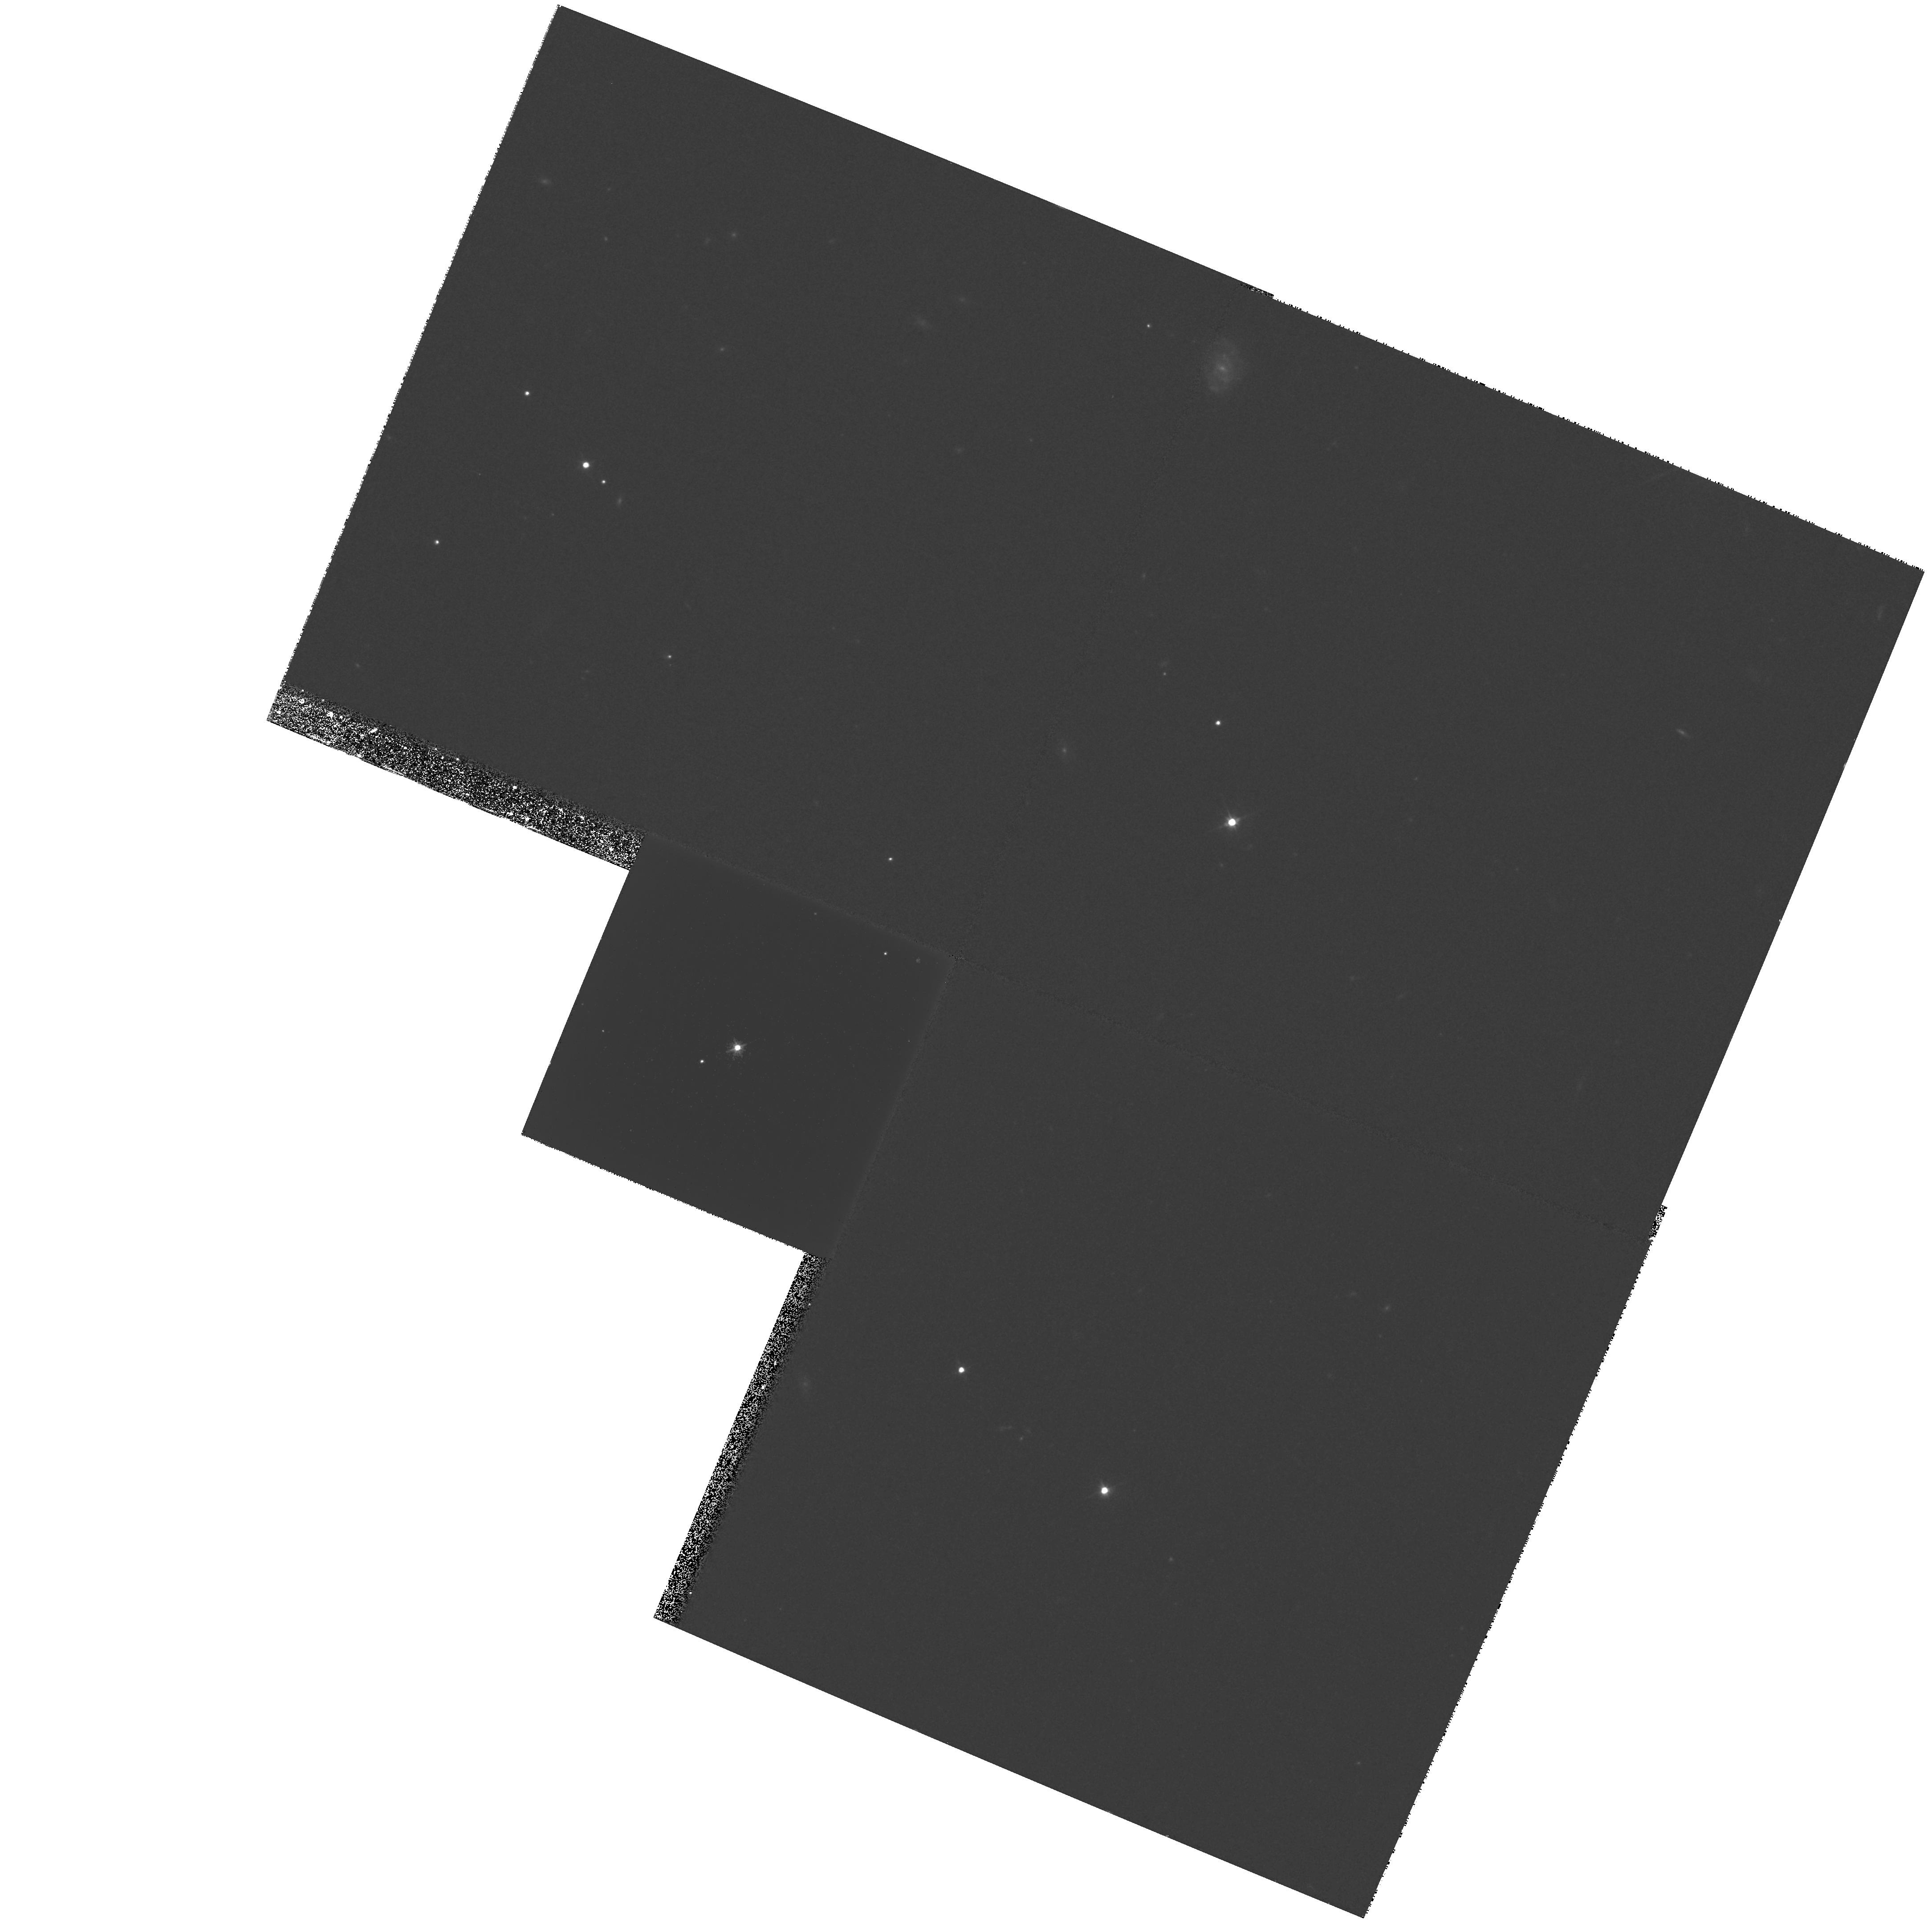
Target: Q1148+0055-A. Instrument: WFPC2/PC. Filter: F555W. Exposure: 27 min. Observation ID: hst_6790_02_wfpc2_pc_f555w_u55902

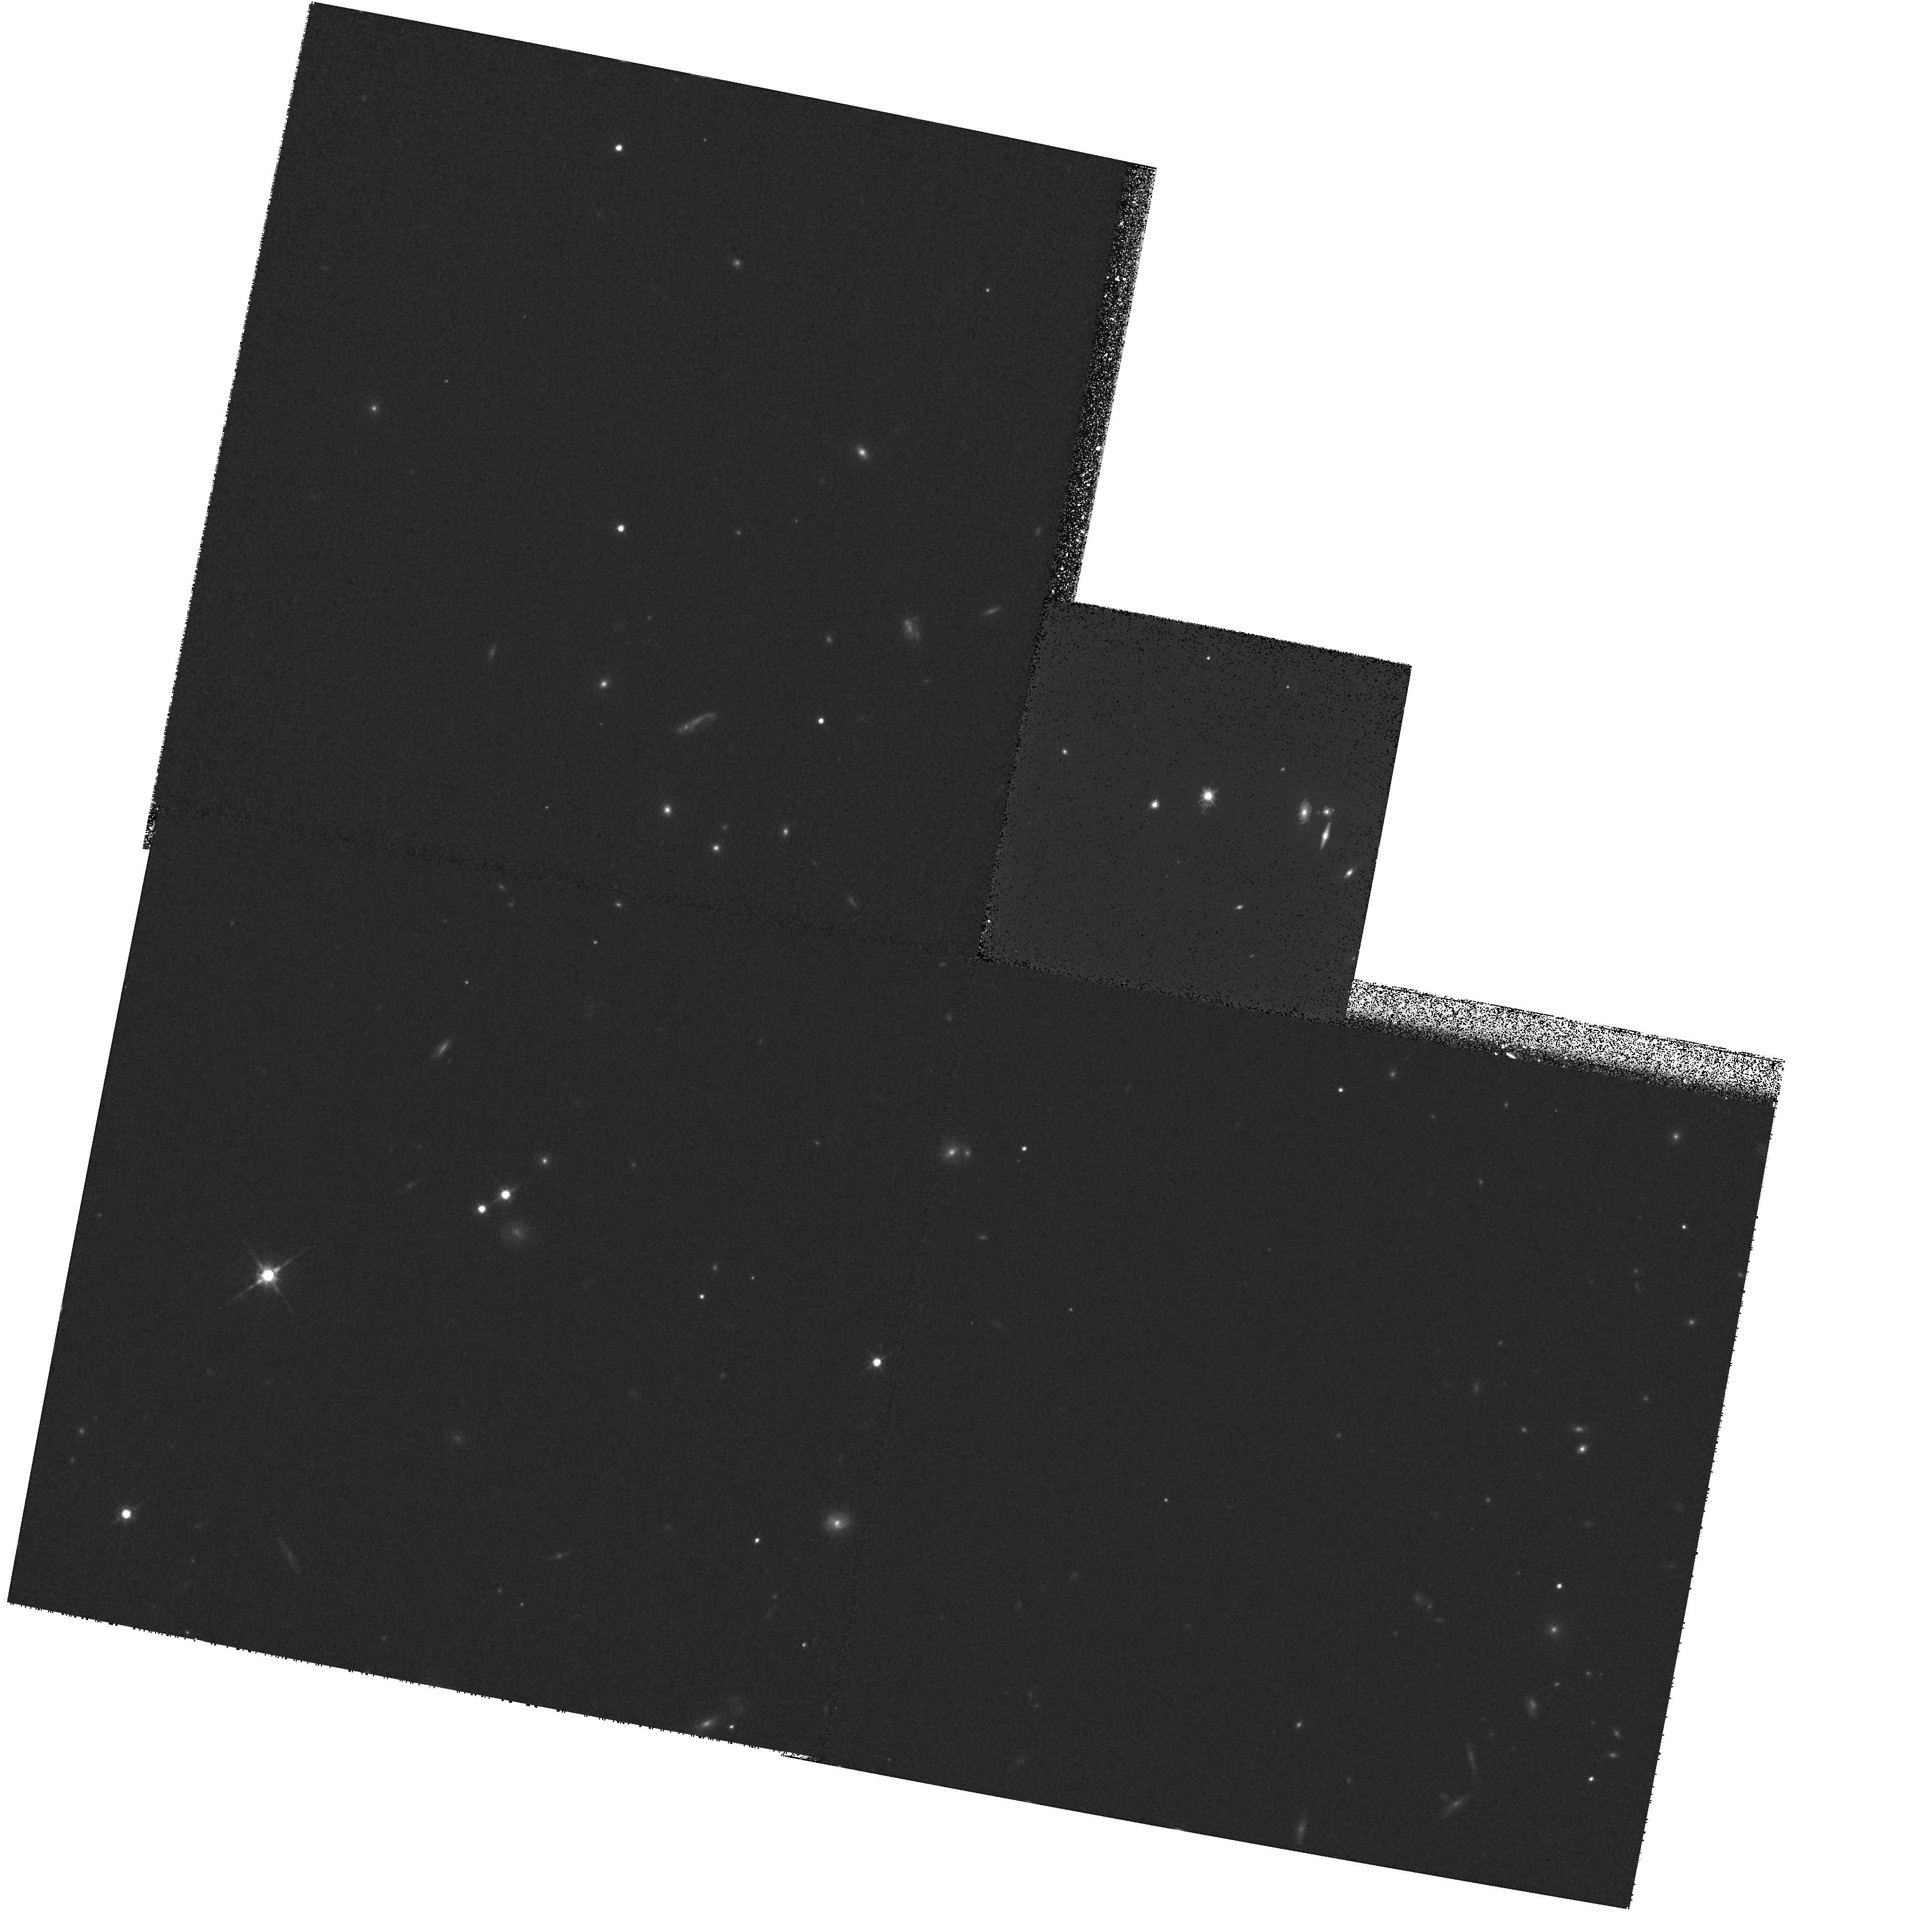
Target: Q1548+114-B. Instrument: WFPC2/PC. Filter: F814W. Exposure: 27 min. Observation ID: hst_6790_03_wfpc2_pc_f814w_u55903

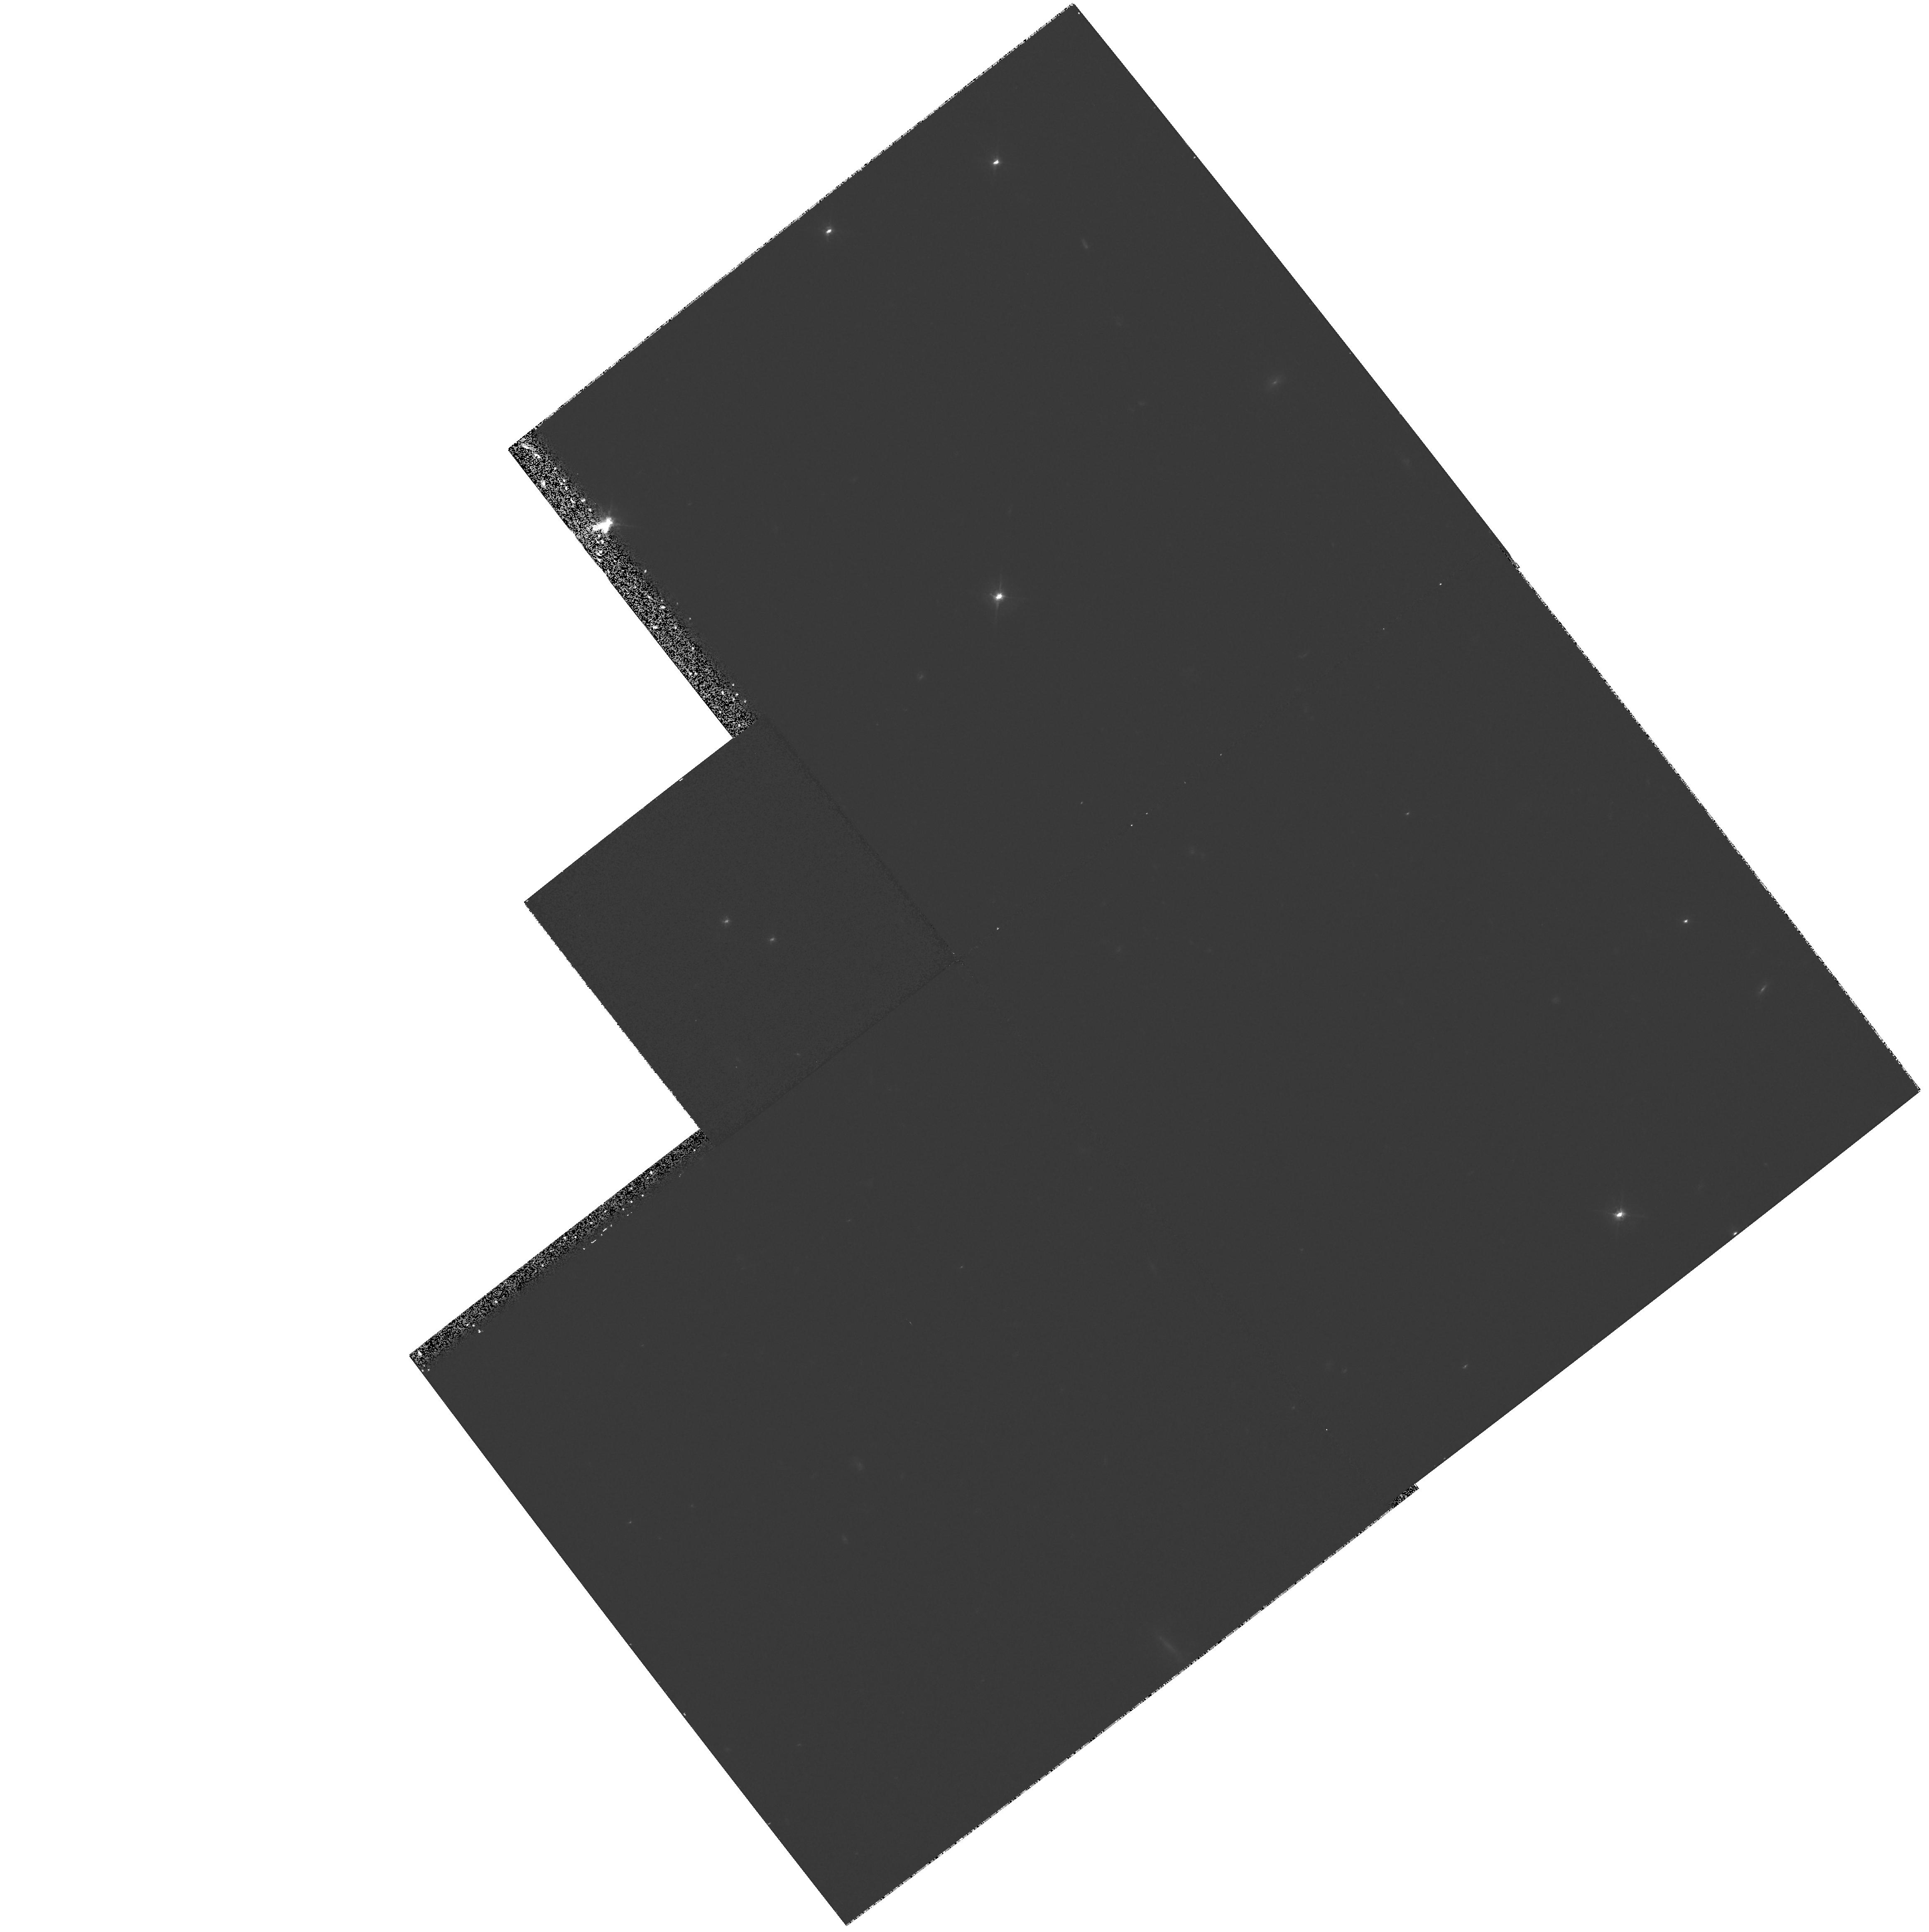
Target: QSO-2132-4537-B. Instrument: WFPC2/PC. Filter: F555W. Exposure: 35 min. Observation ID: hst_6790_04_wfpc2_pc_f555w_u55904

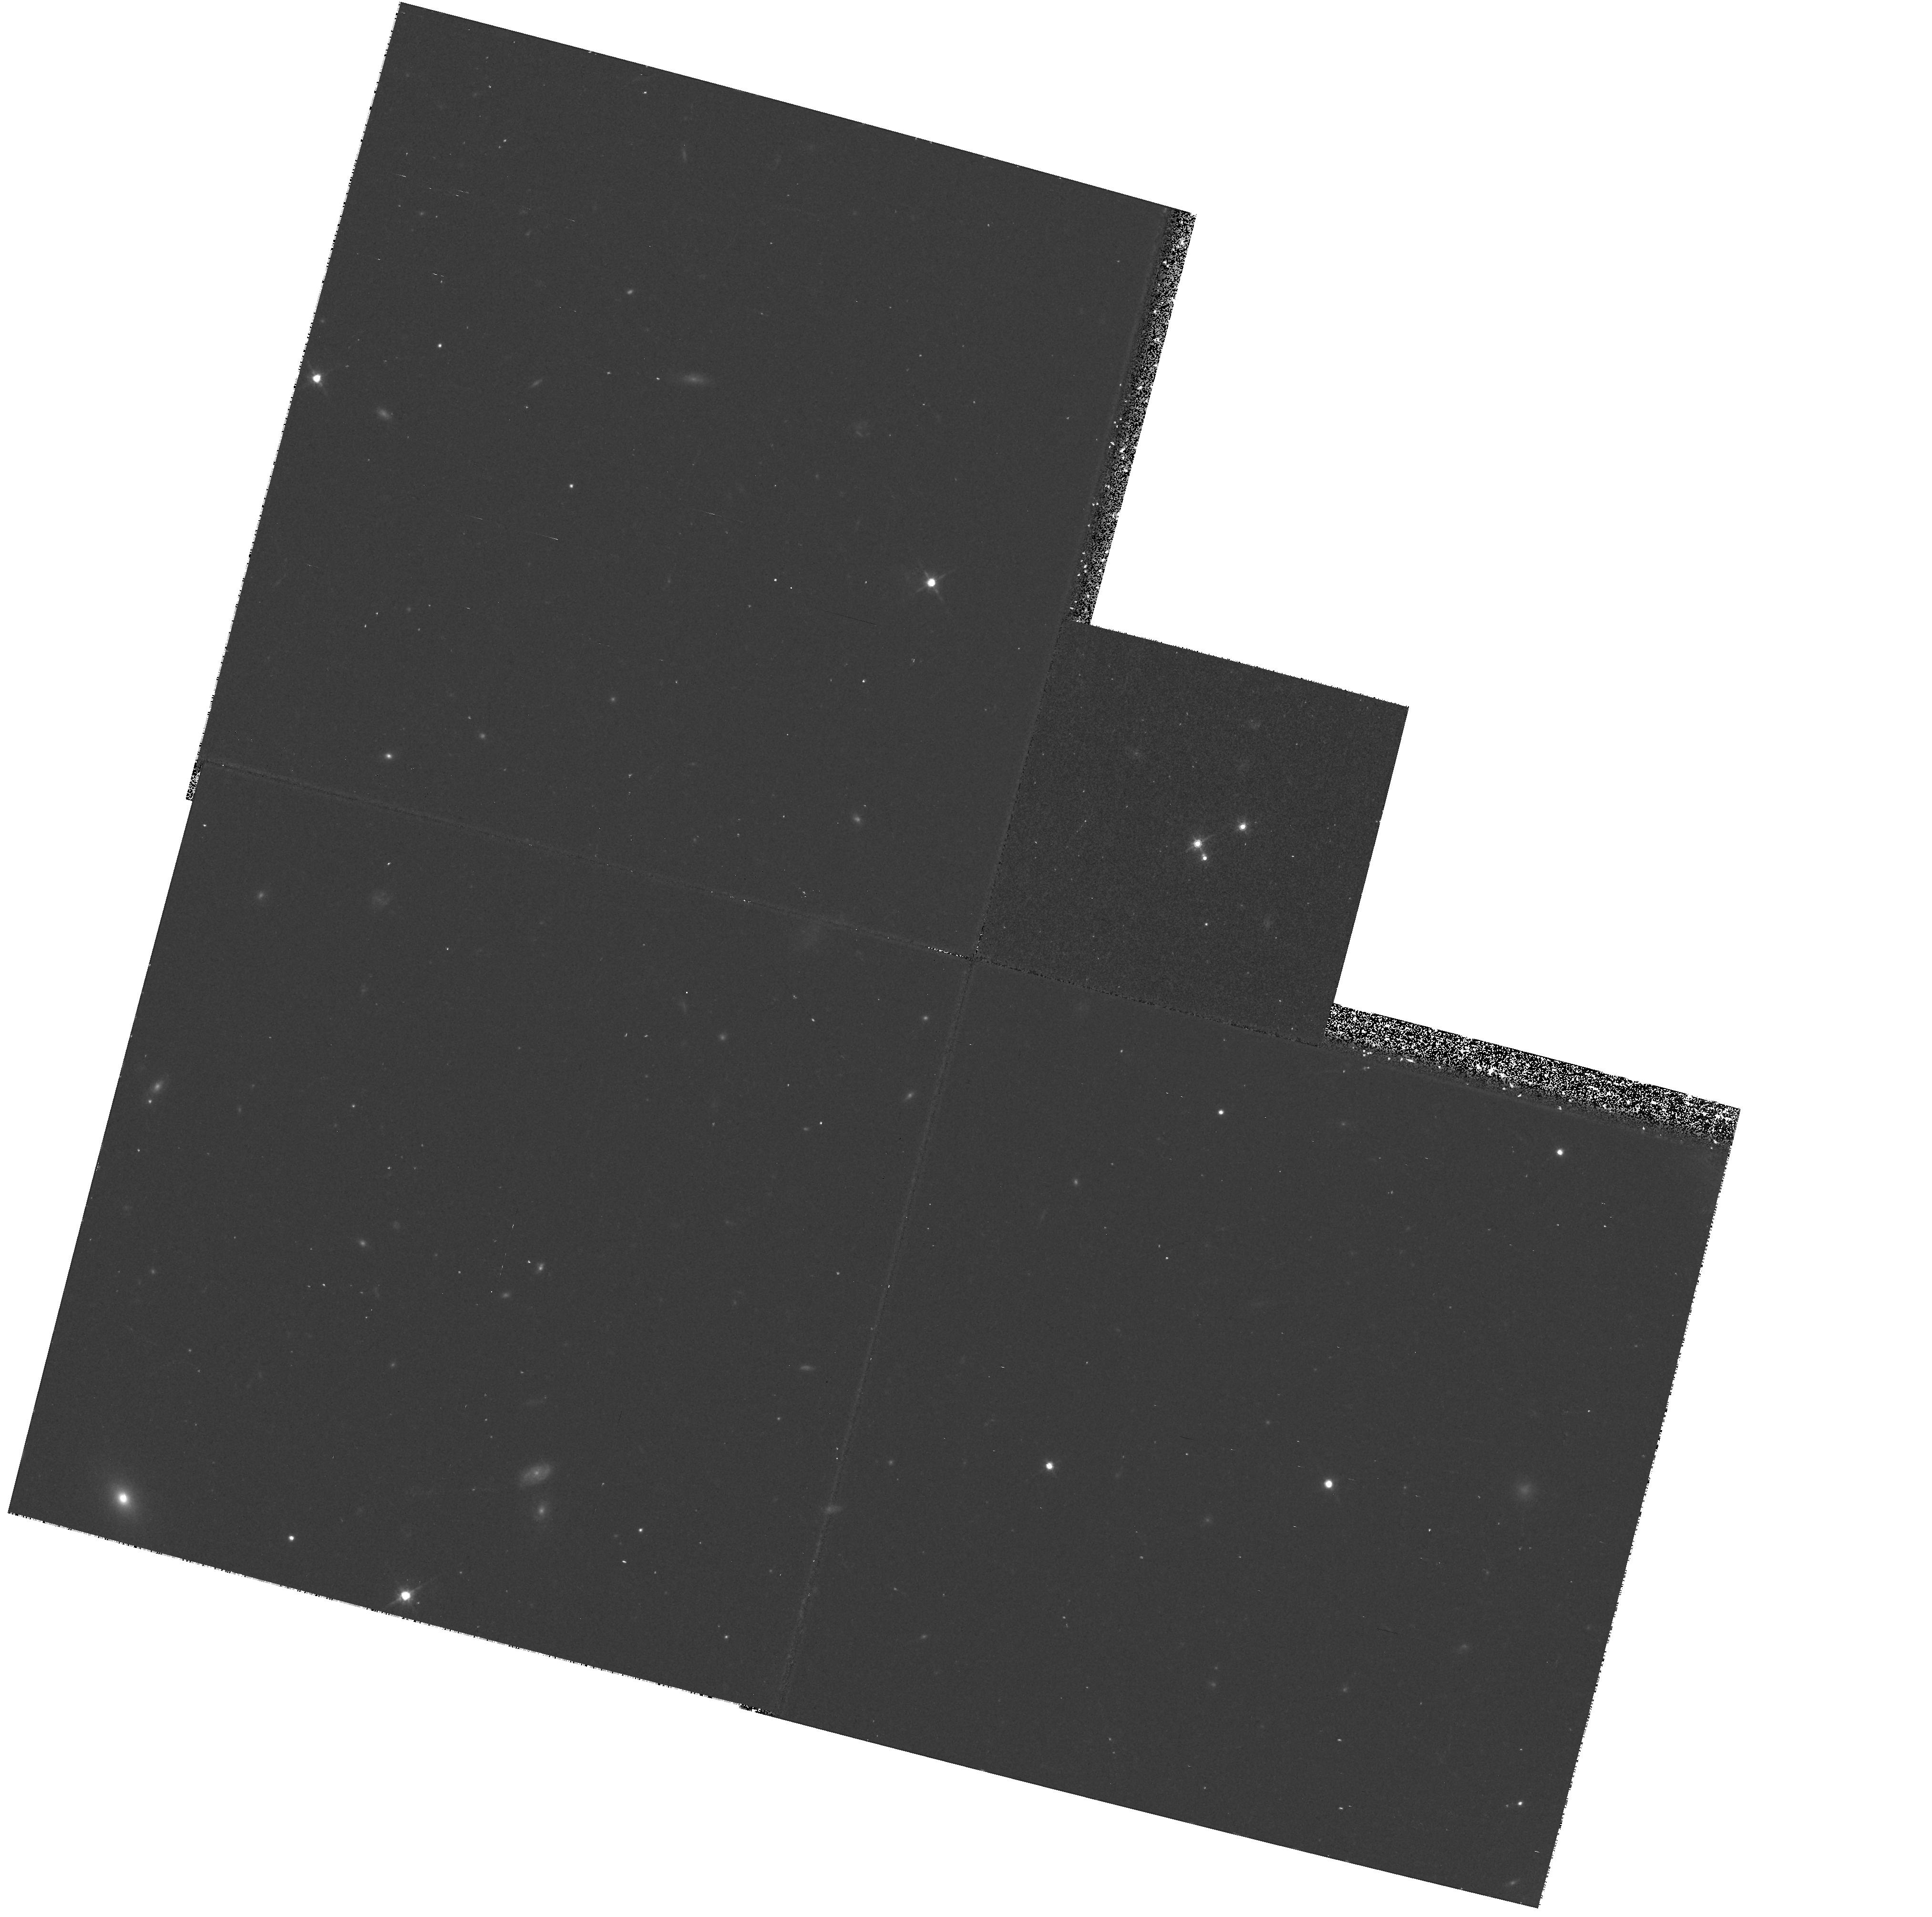
Target: Q1009-0252-A. Instrument: WFPC2/PC. Filter: F814W. Exposure: 43 min. Observation ID: hst_6790_01_wfpc2_pc_f814w_u55901

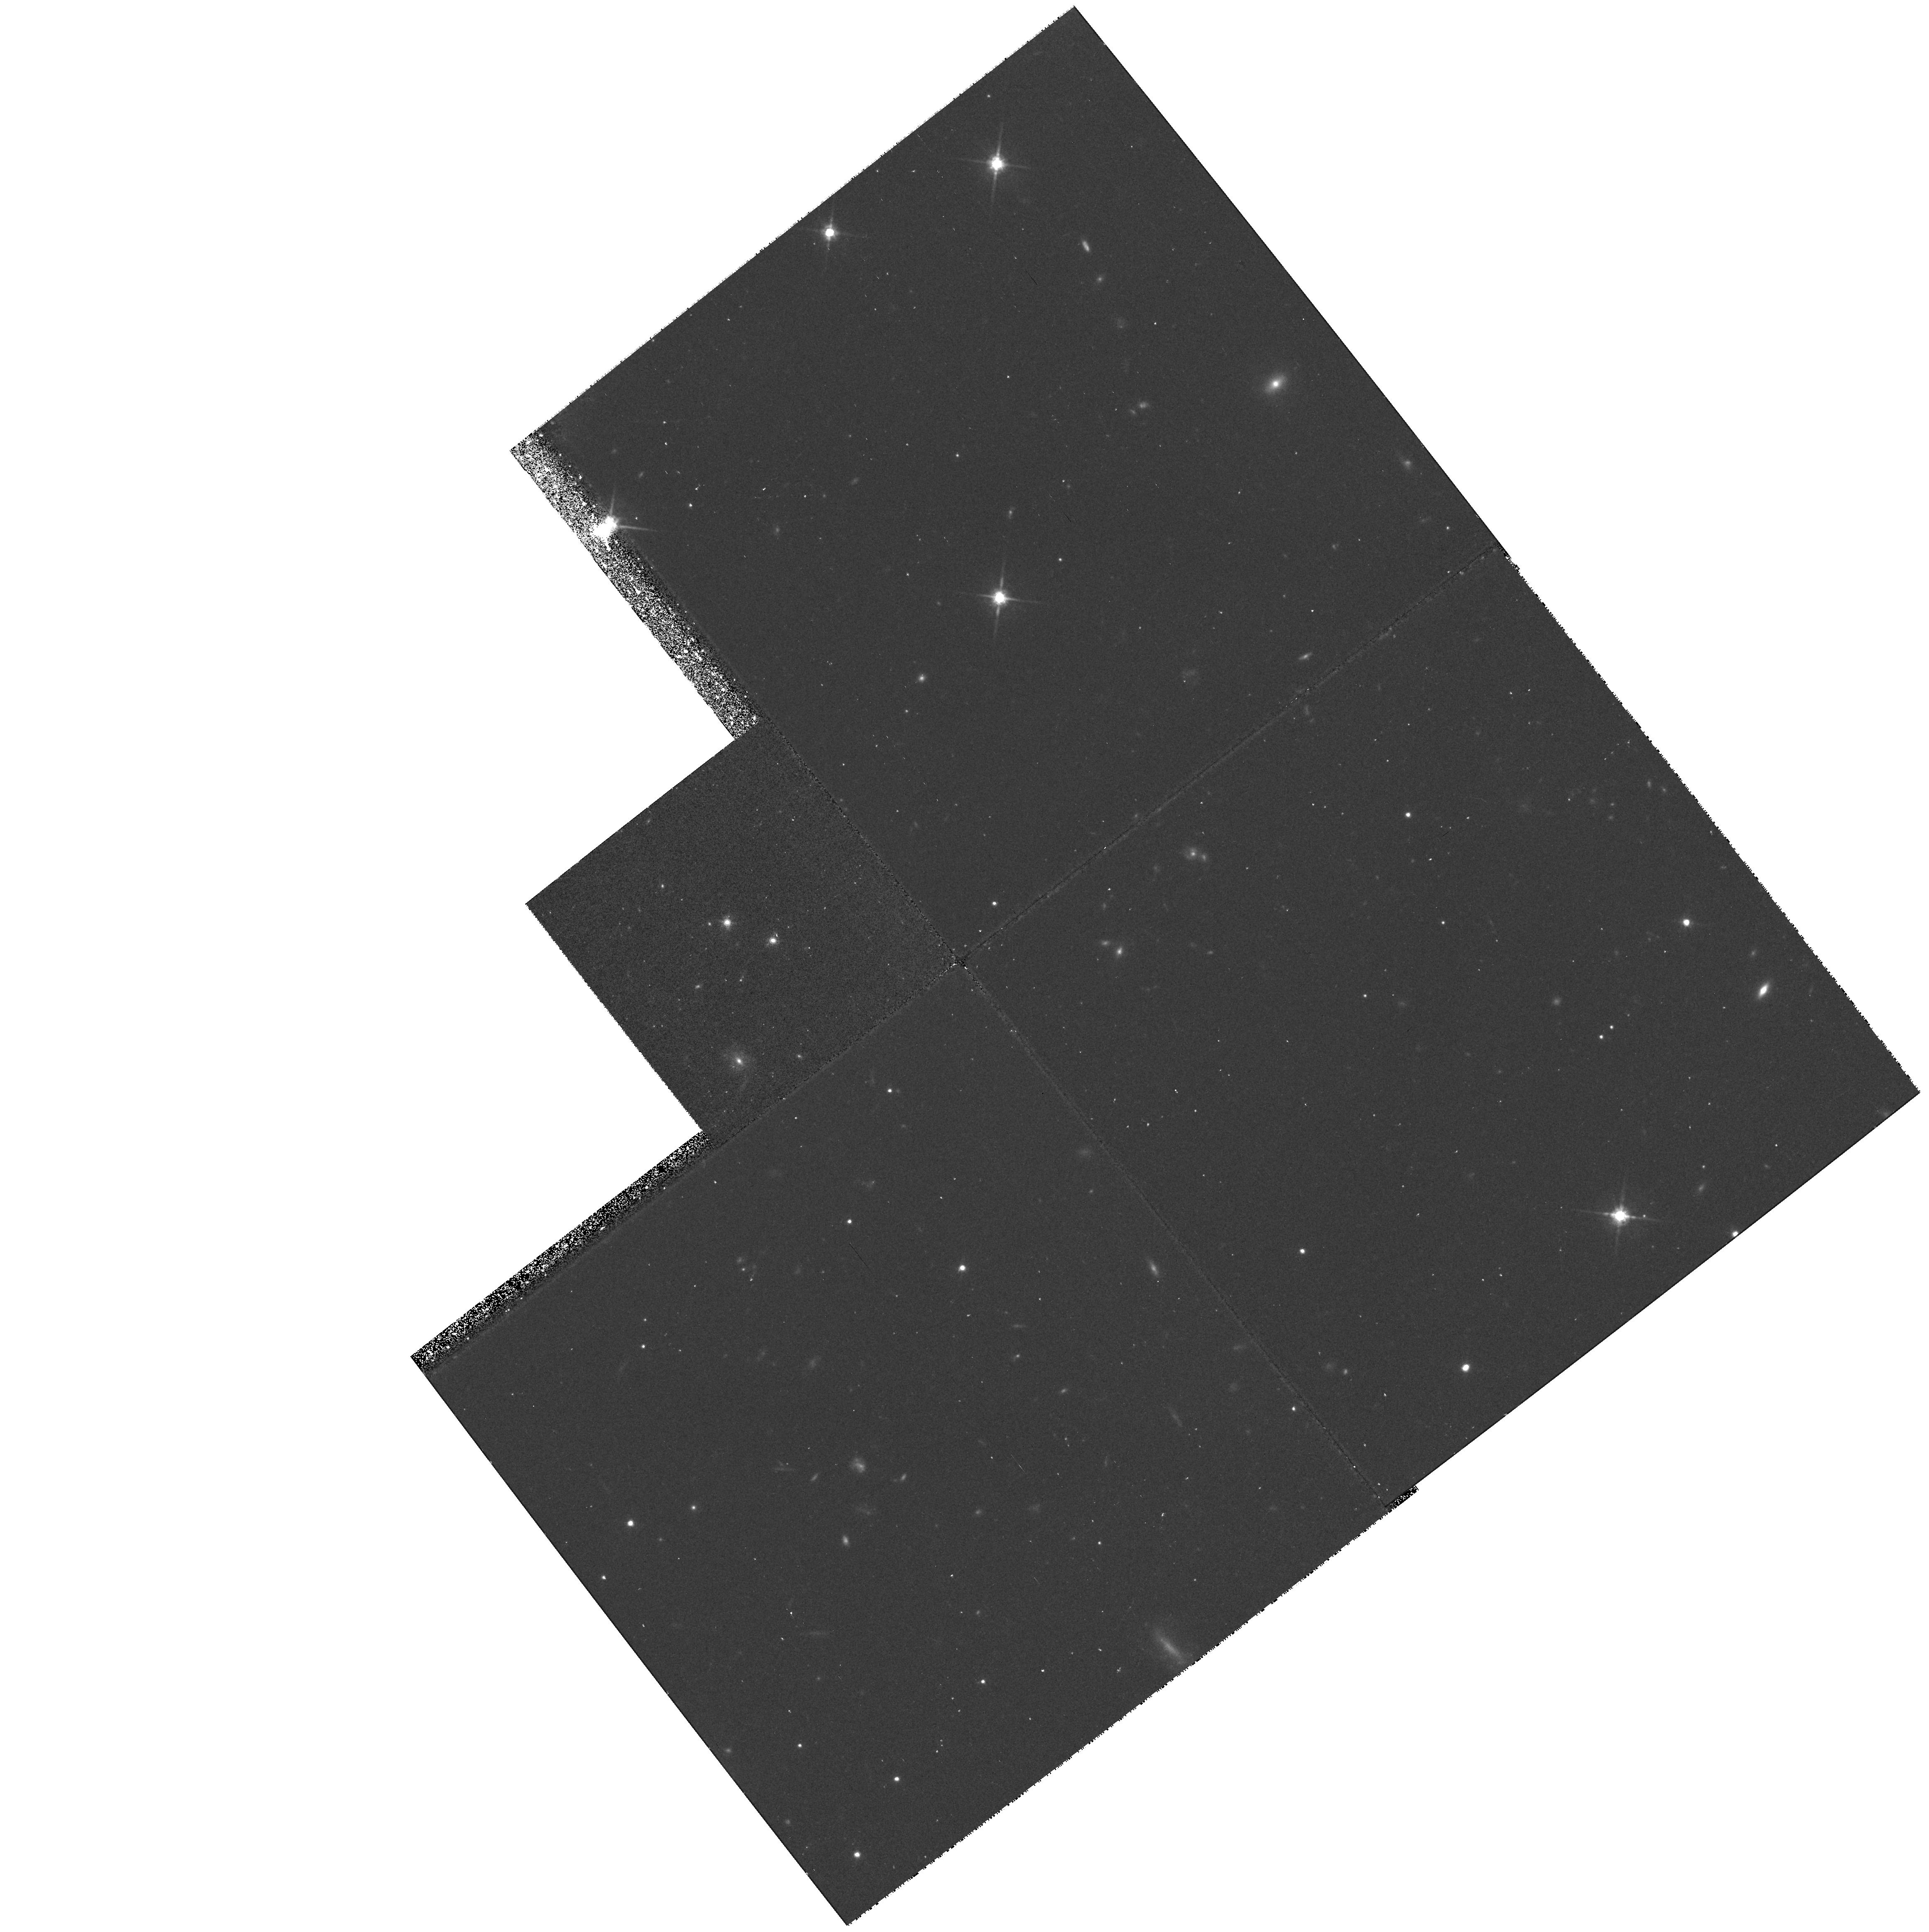
Target: QSO-2132-4537-B. Instrument: WFPC2/PC. Filter: F814W. Exposure: 43 min. Observation ID: hst_6790_04_wfpc2_pc_f814w_u55904

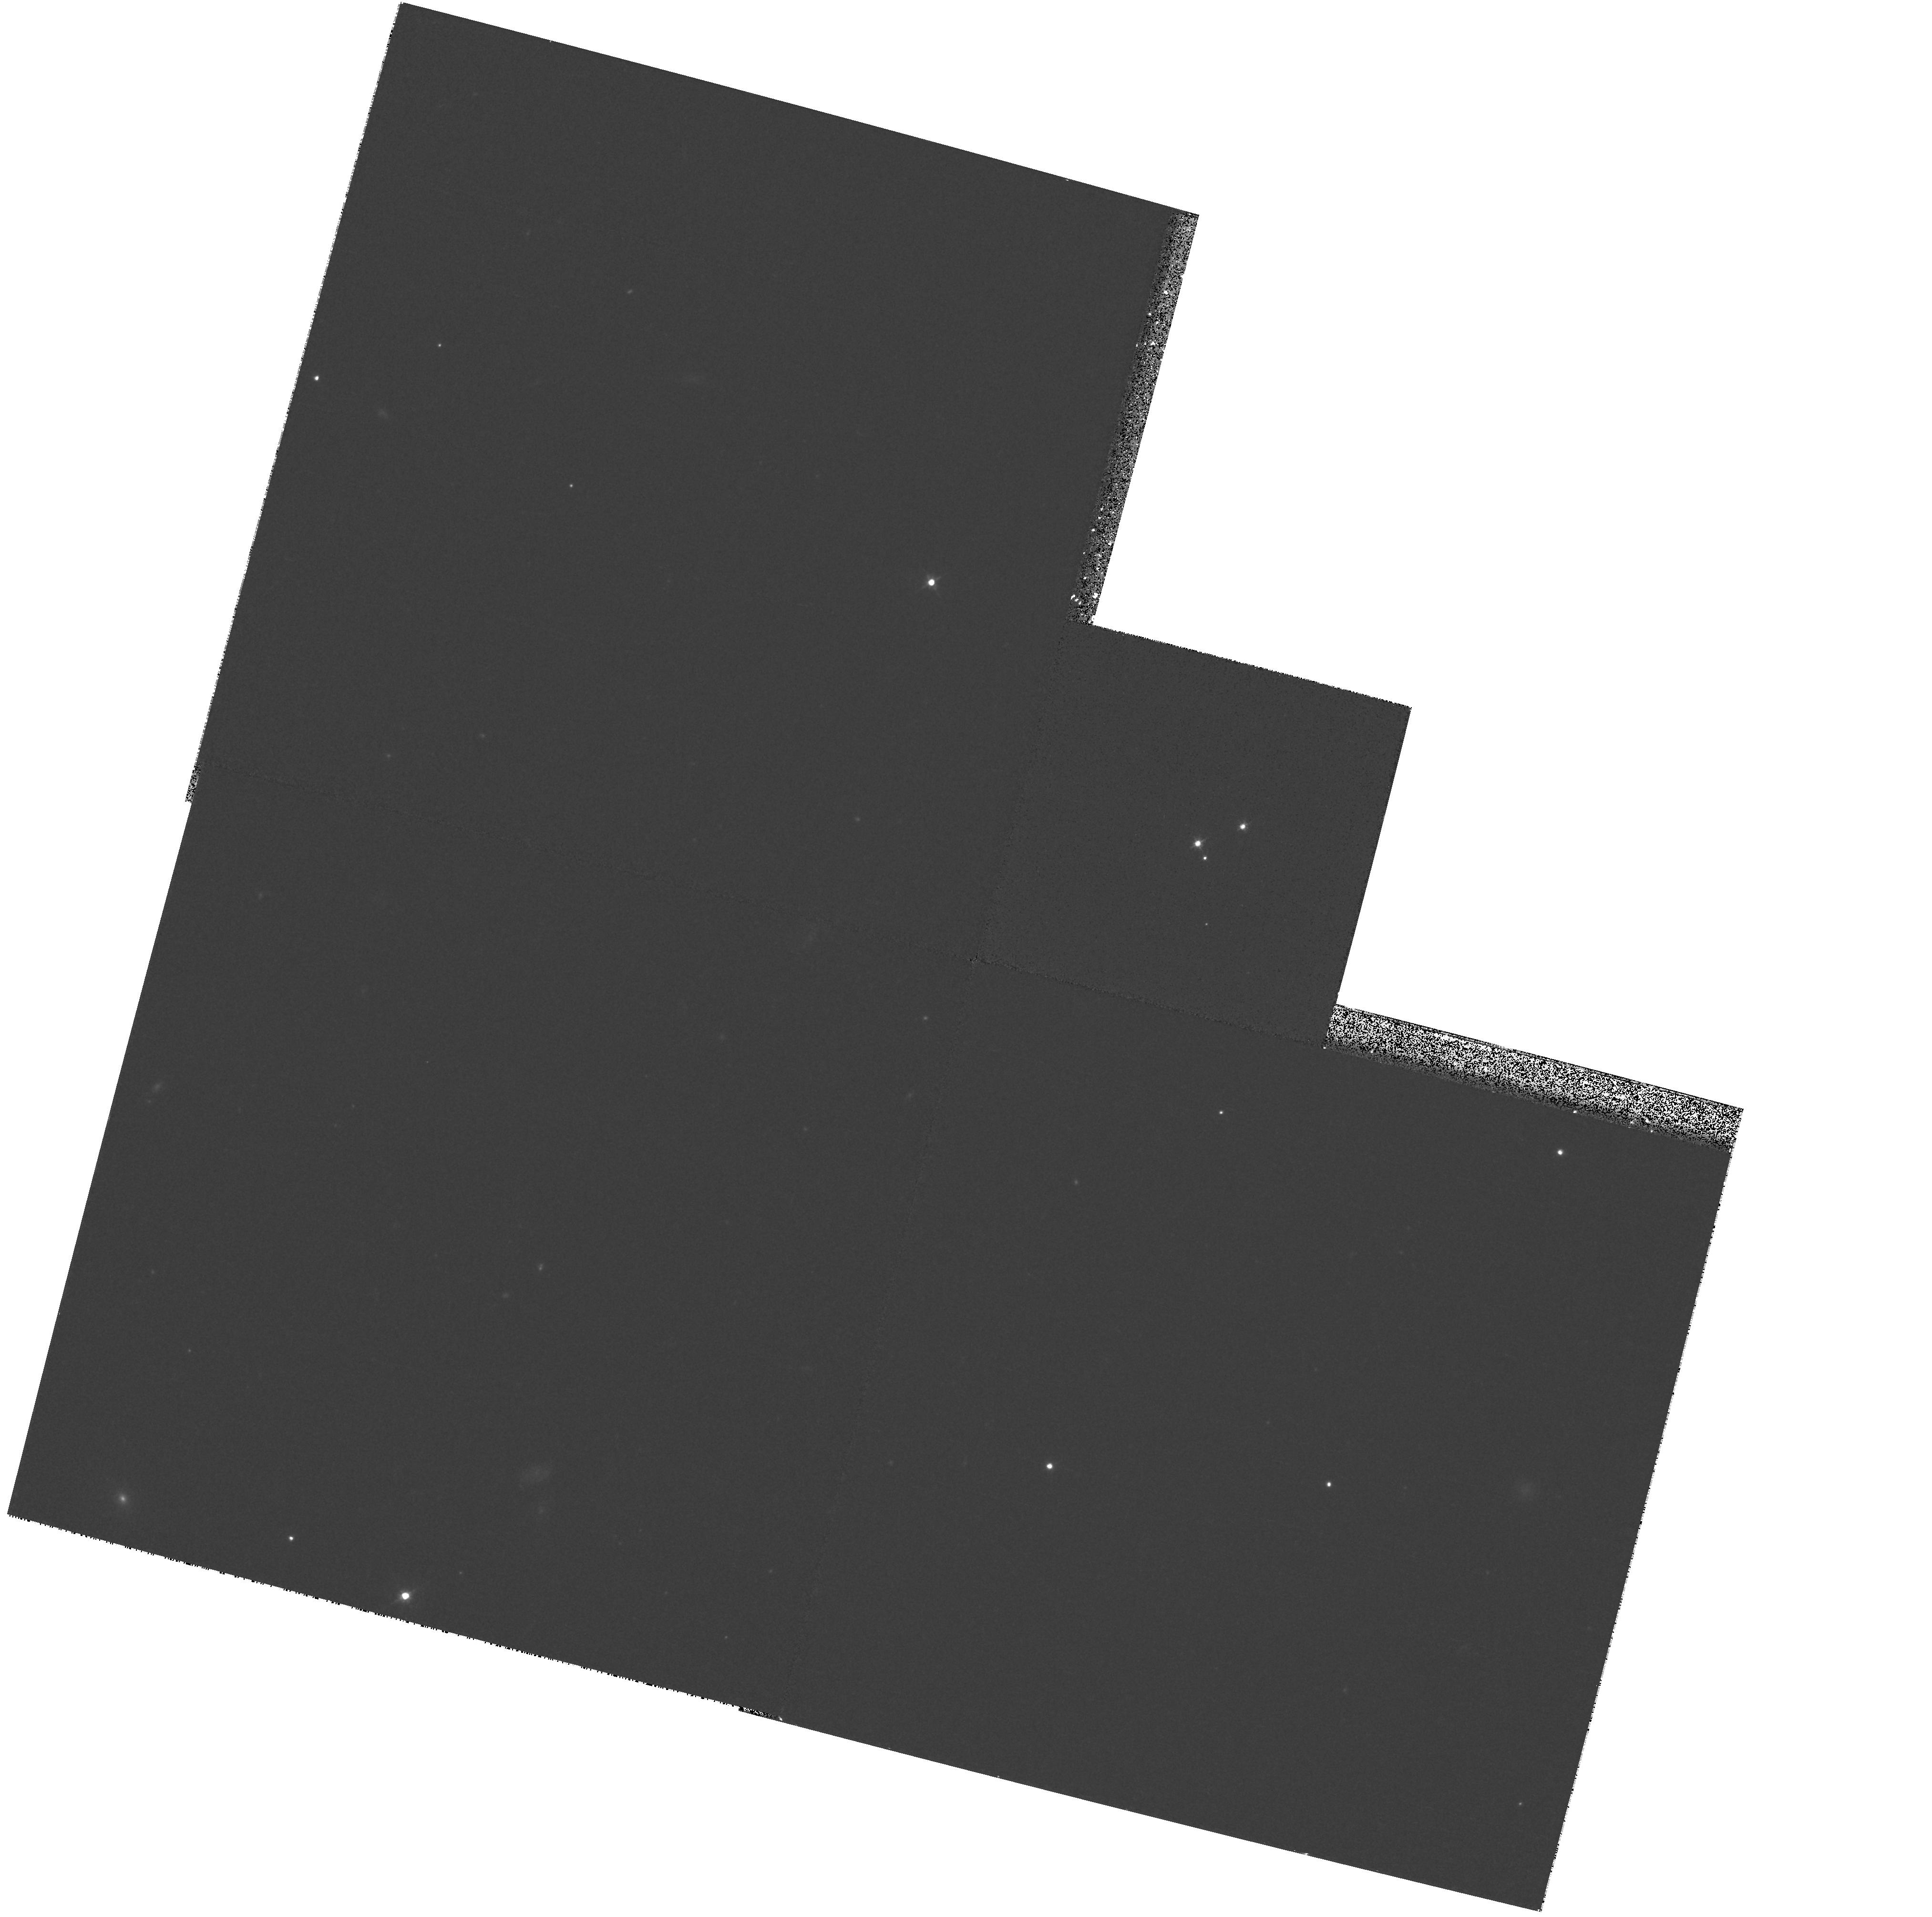
Target: Q1009-0252-A. Instrument: WFPC2/PC. Filter: F555W. Exposure: 27 min. Observation ID: hst_6790_01_wfpc2_pc_f555w_u55901

MASS DETERMINATION OF QSOs USING GRAVITATIONAL LENSING (PI: Surdej, Jean)

Only four pairs of quasars with different redshifts and angular separations smaller than 5'' are presently known. We propose to directly image with the WFPC2 planetary camera these interesting quasar associations in order to search for the presence of a secondary lensed image of the background source near the foreground quasar. The detection (or non- detection) of these putative secondary images will enable us to weigh (or significantly improve the upper limit on) the mass of the foreground quasars. These QSO mass estimates will take into account the lensing effects due to the host galaxy of the foreground quasar(s) and/or other intervening galaxies, if detected on the high quality PC images. Furthermore, one of these quasars (Q 1009-0252) has recently been reported to be multiply imaged. The WFPC2 CCD frames will also enable us to search for the lensing object(s) and for additional macro- lensed images of the background quasar, and will thus provide essential constraints on the lensing model.